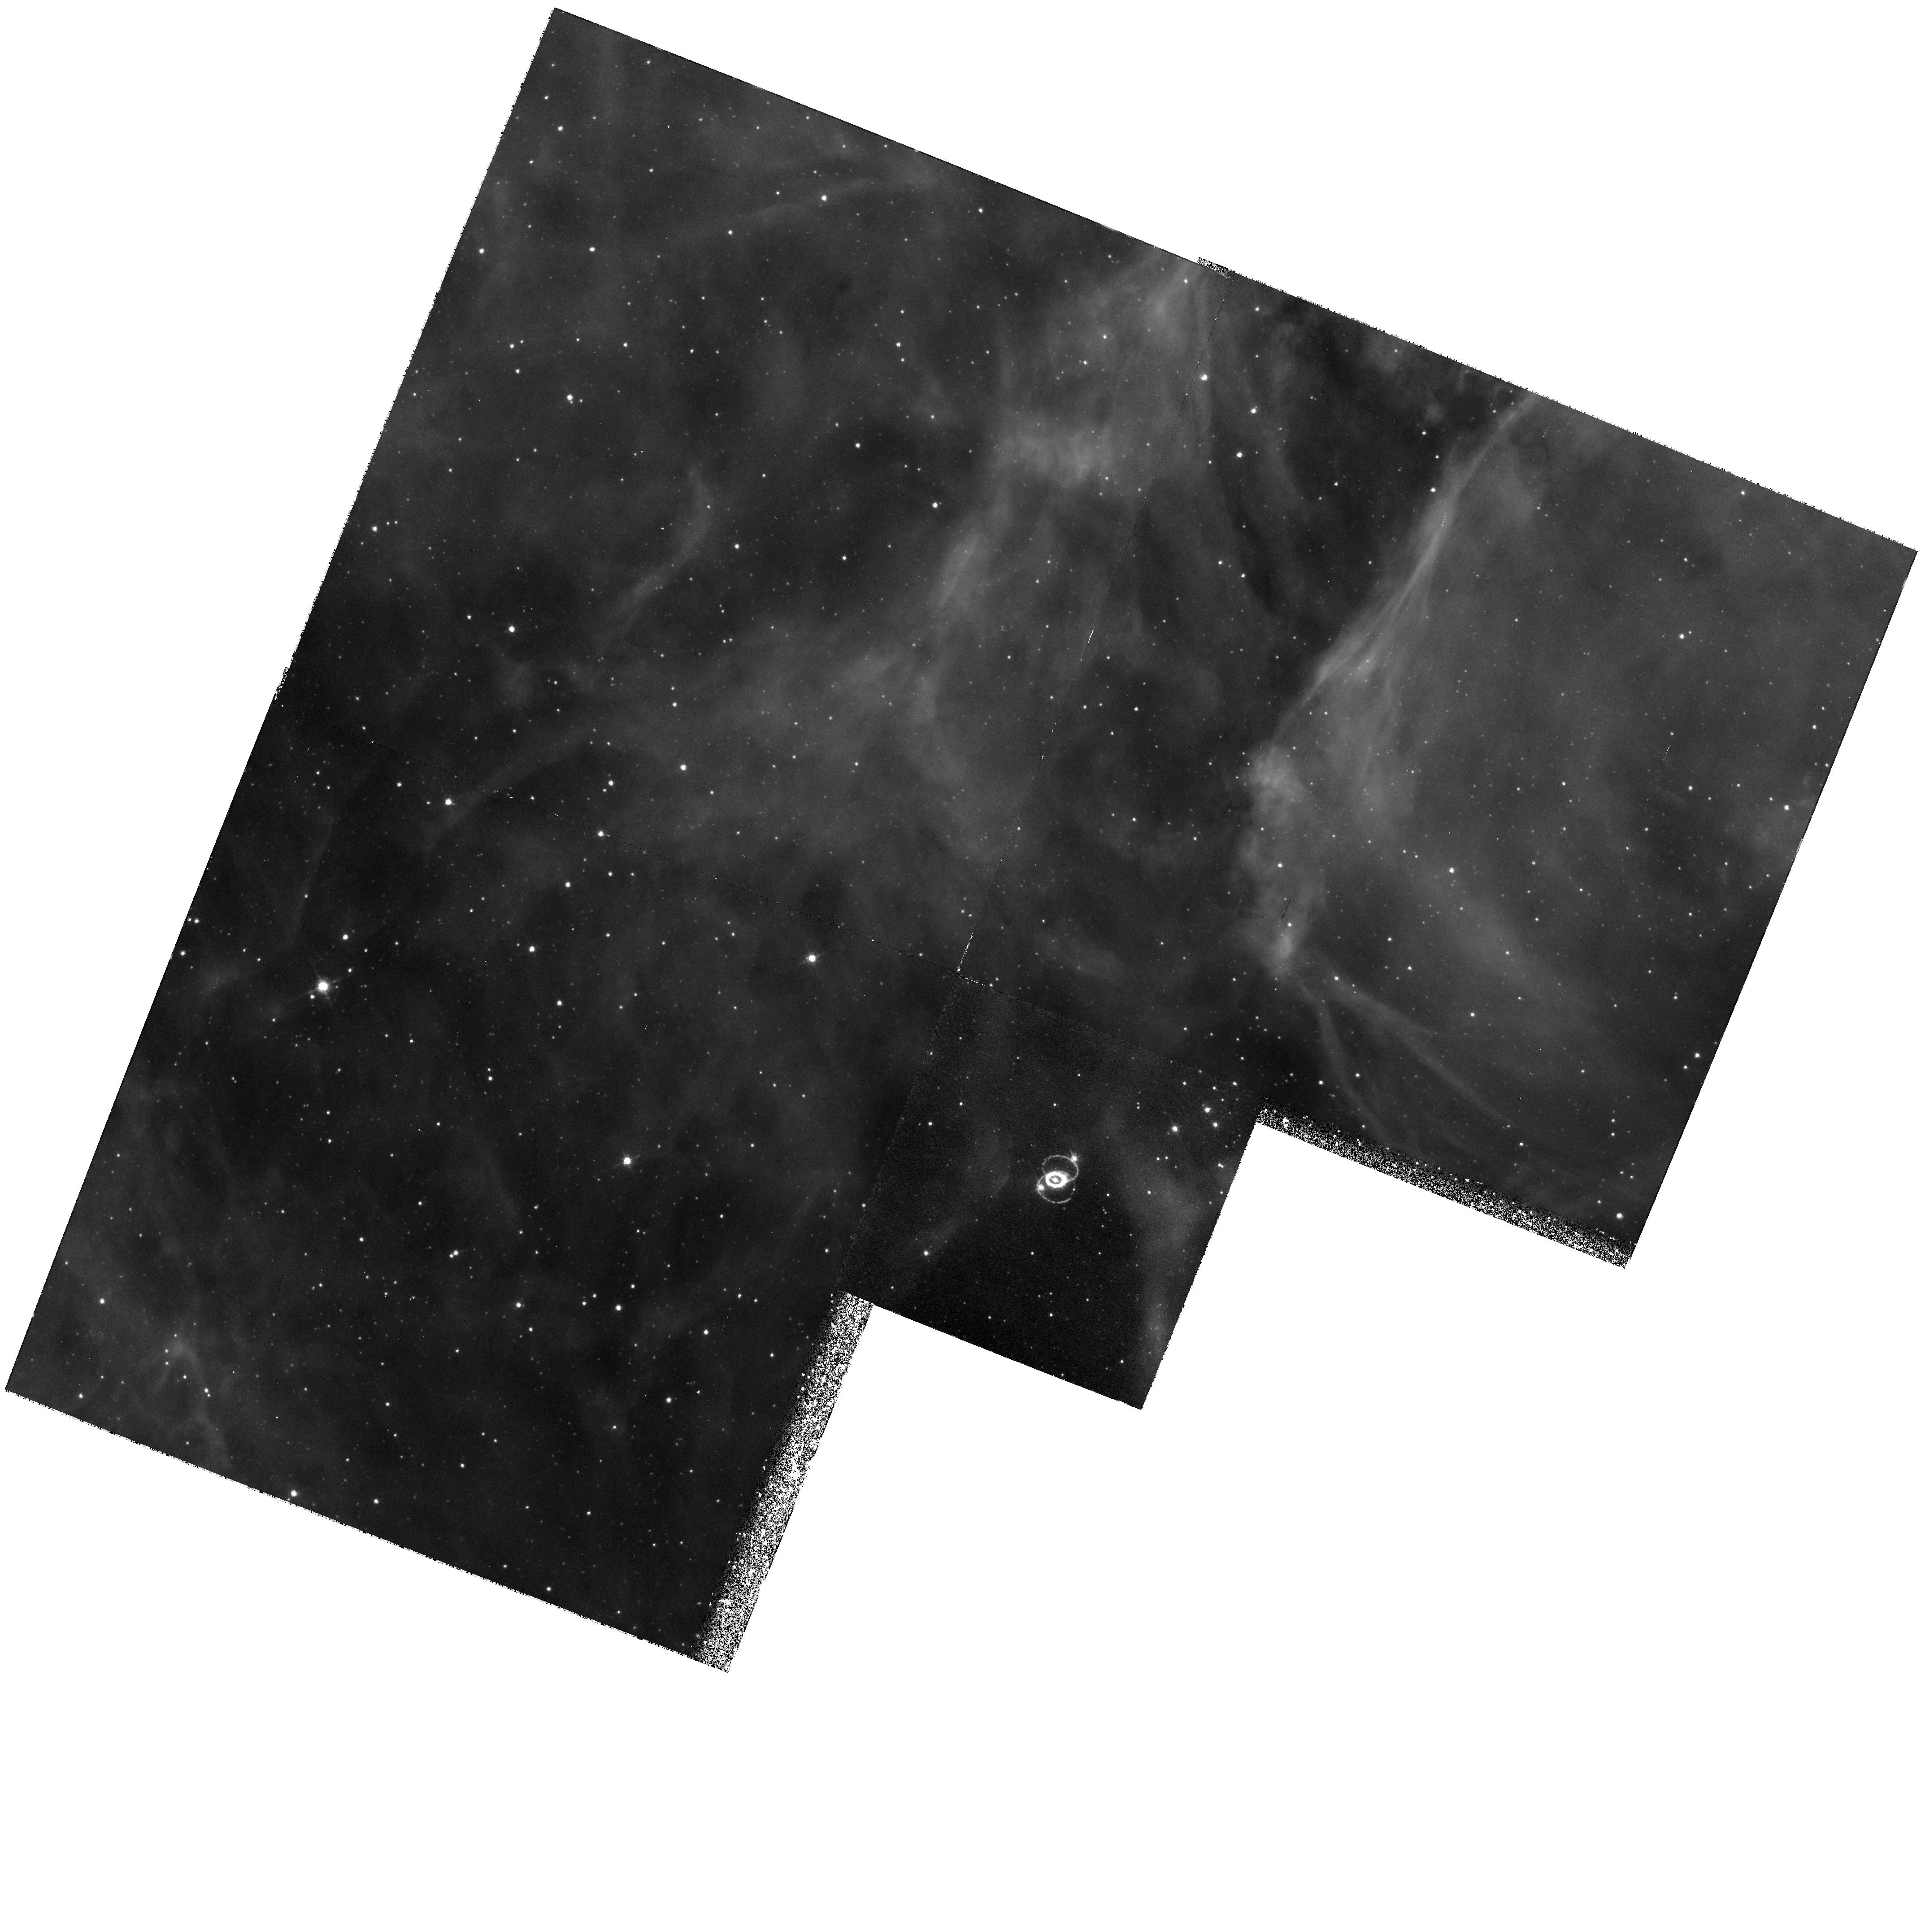
Target: LMC-SN1987A. Instrument: WFPC2/PC. Filter: F656N. Exposure: 1.6 h. Observation ID: hst_6437_03_wfpc2_pc_f656n_u3gh03

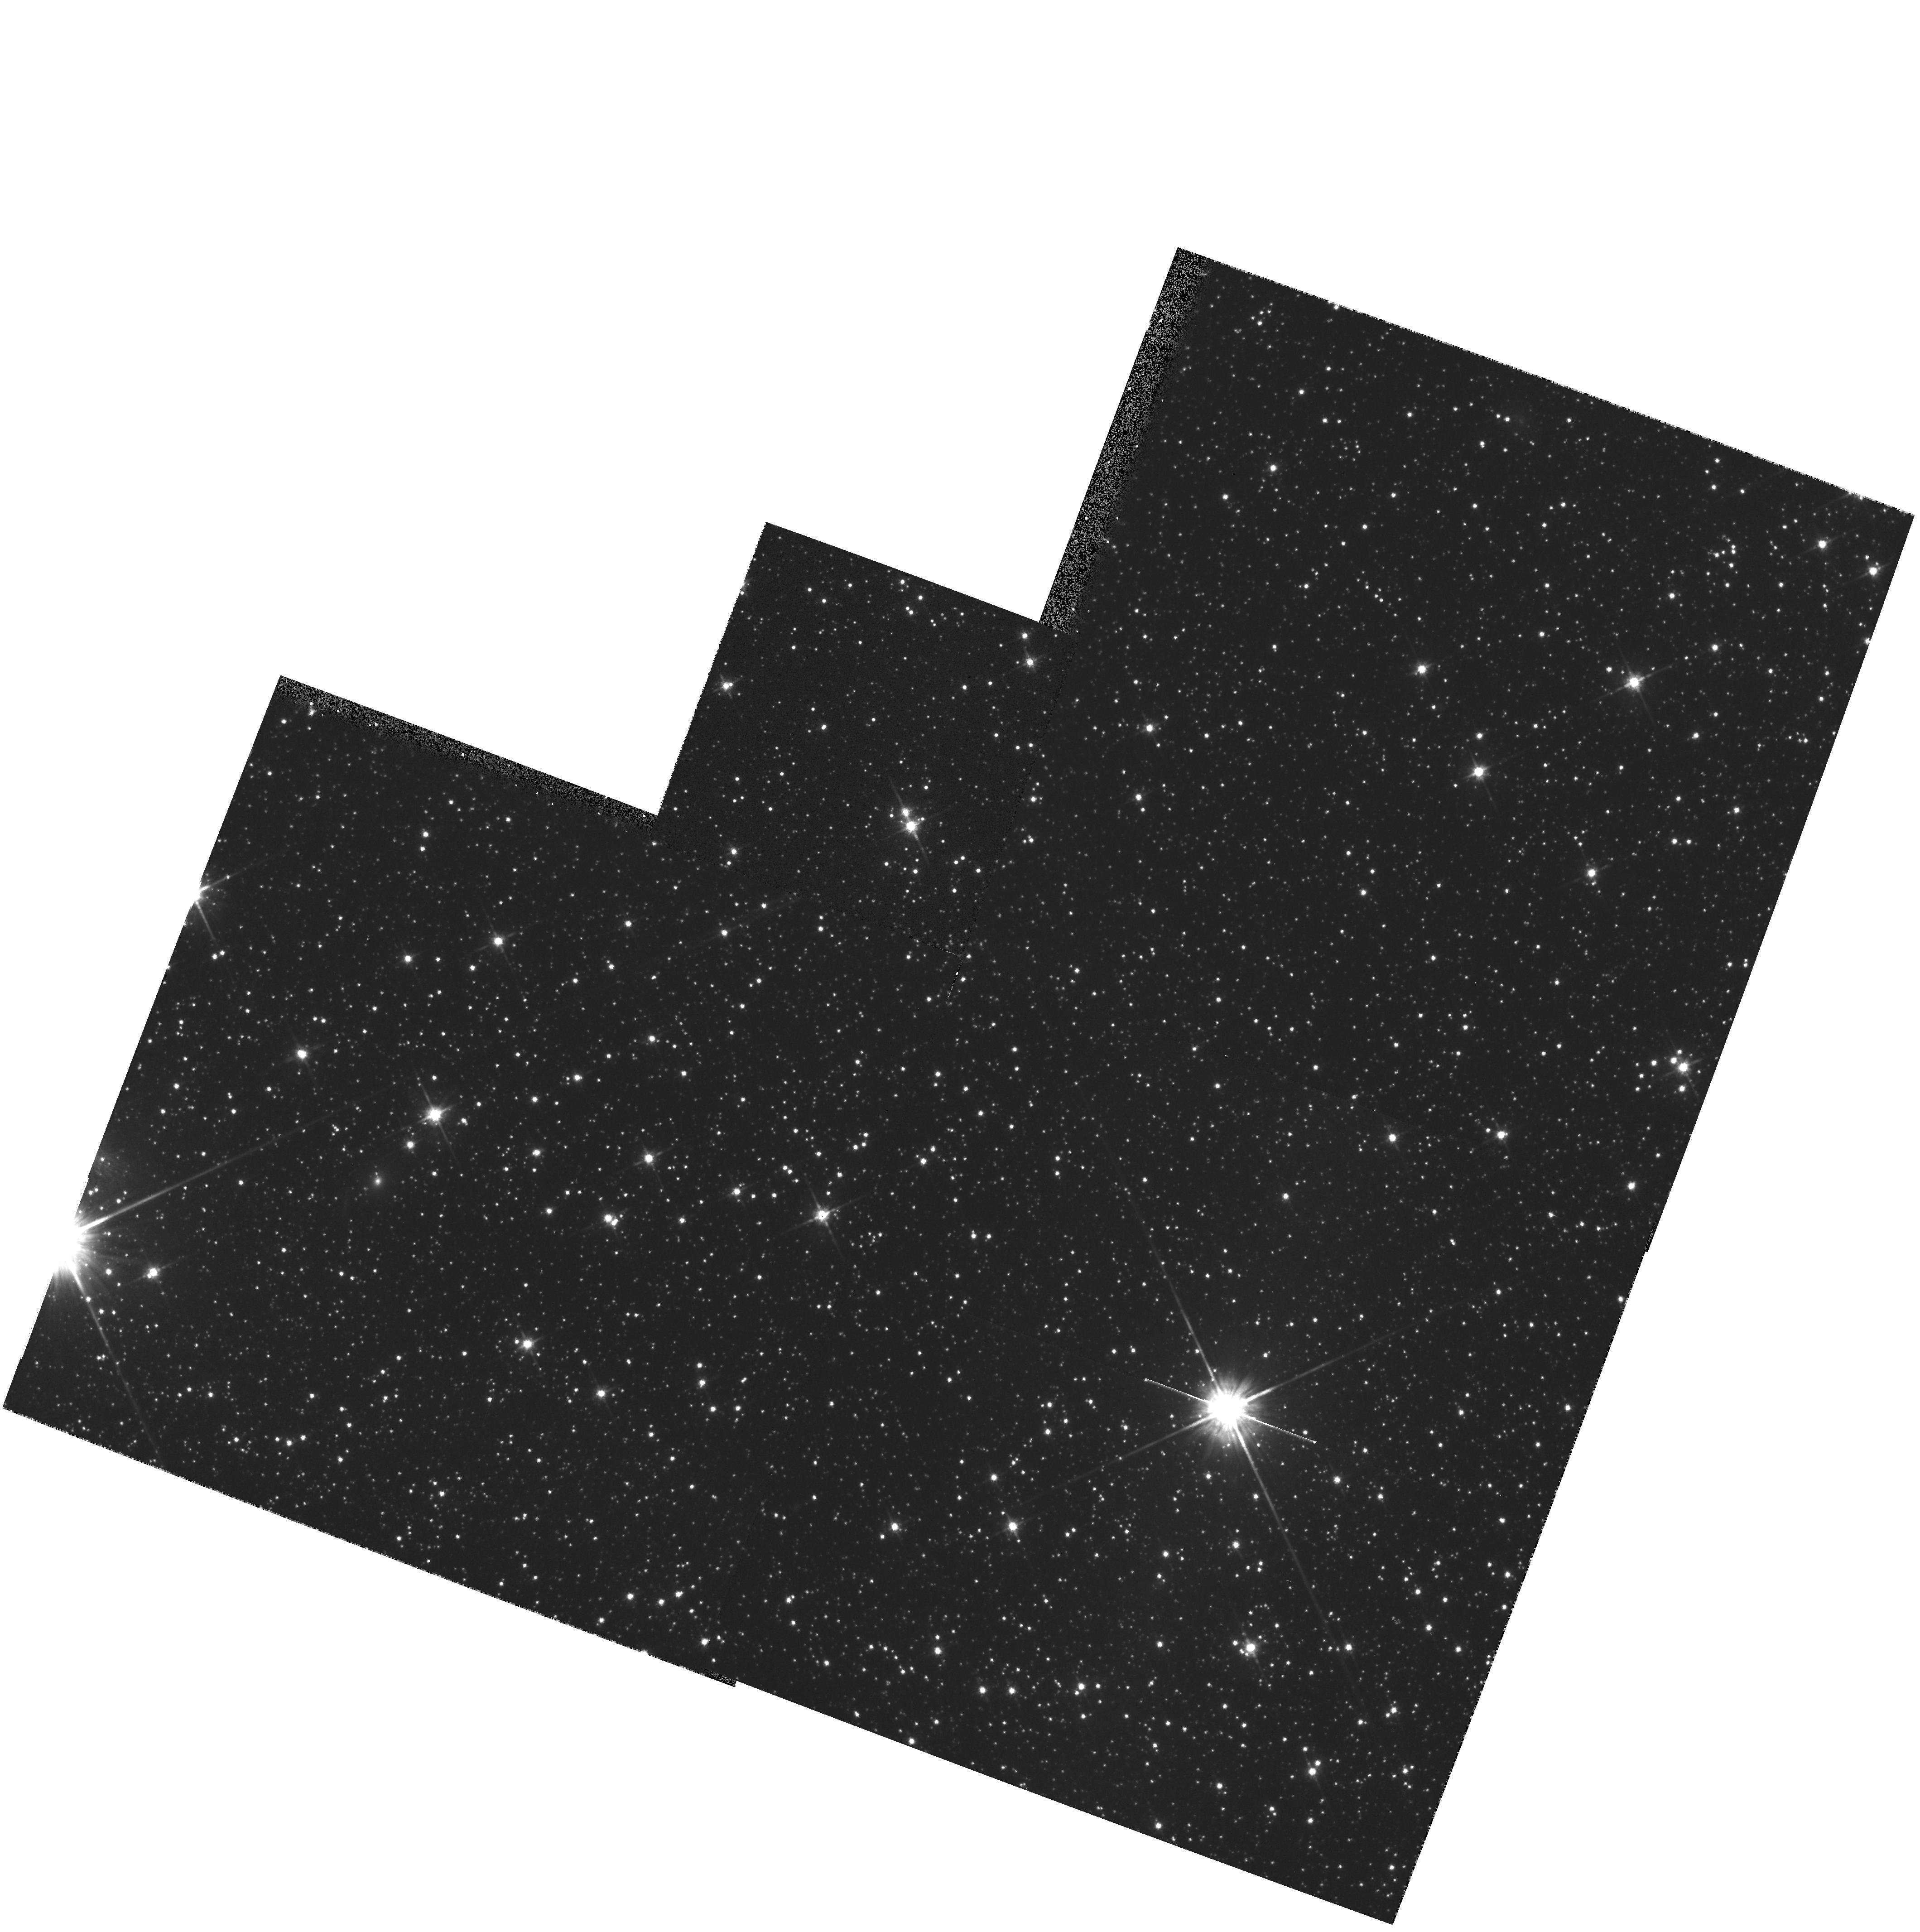
Target: LMC-PAR. Instrument: WFPC2/PC. Filter: F814W. Exposure: 9 min. Observation ID: hst_6437_01_wfpc2_pc_f814w_u3gh01

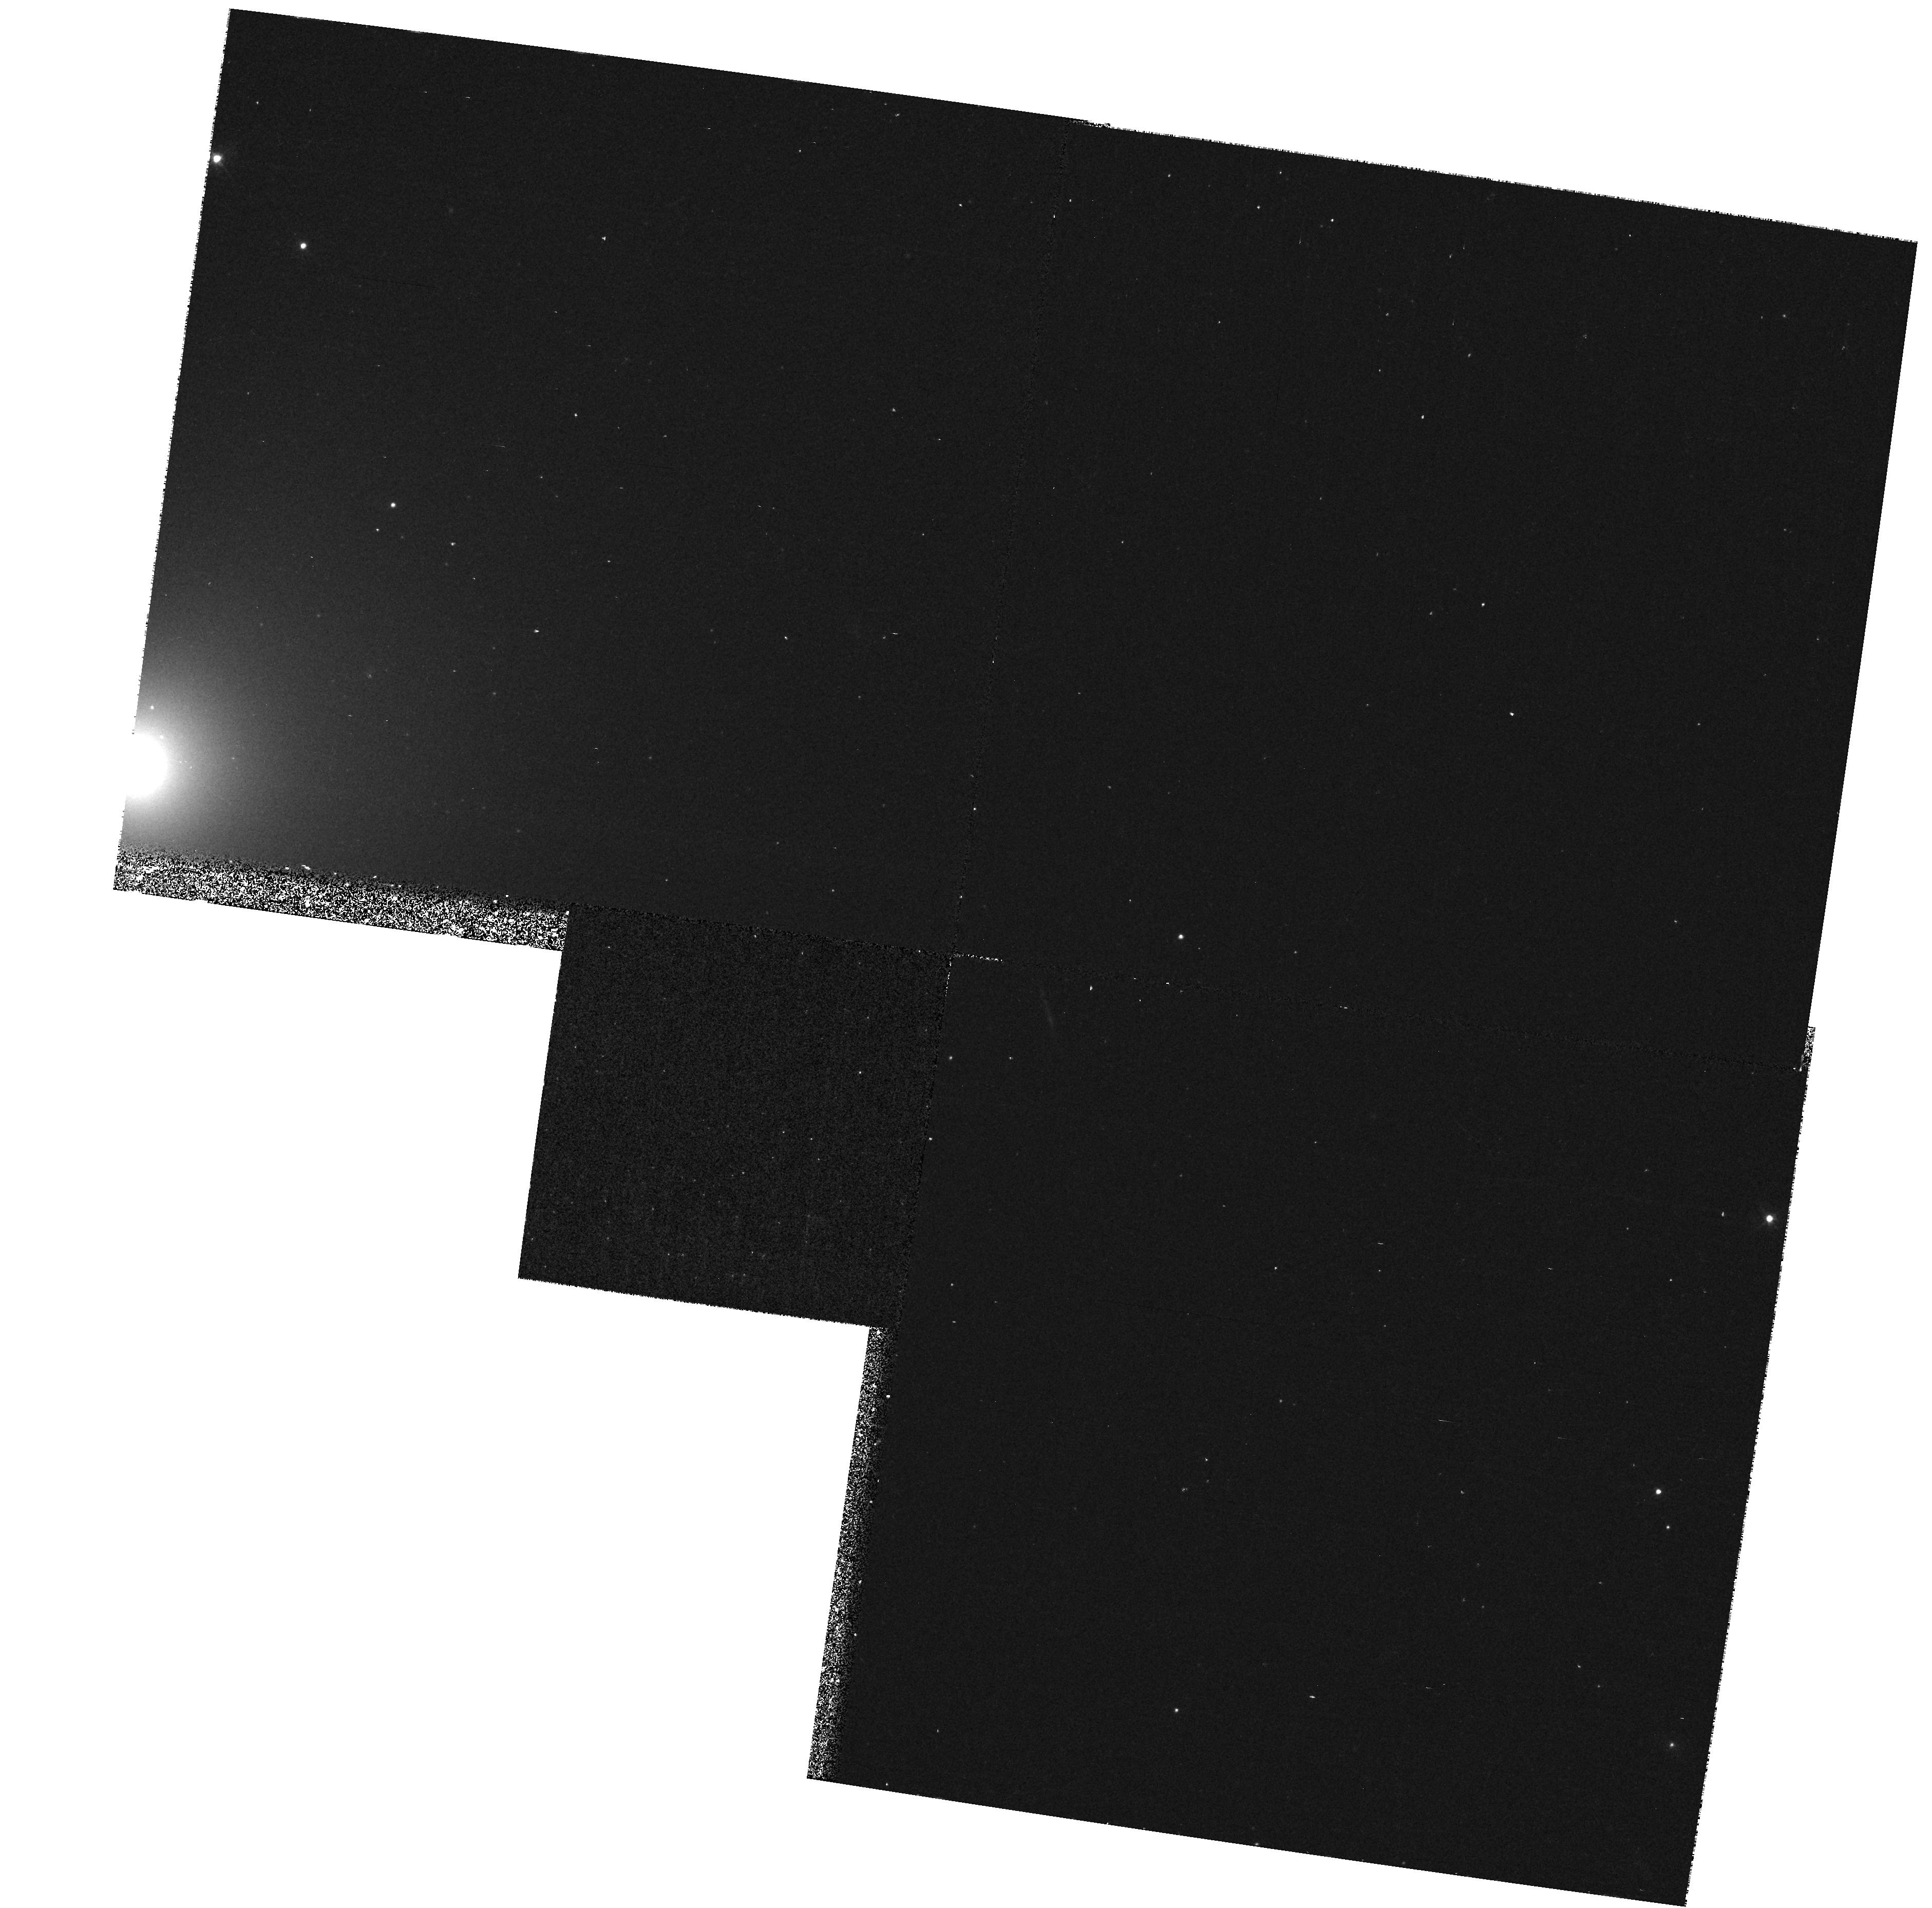
Target: SN1996X. Instrument: WFPC2/PC. Filter: F439W. Exposure: 23 min. Observation ID: hst_6437_08_wfpc2_pc_f439w_u3gh08

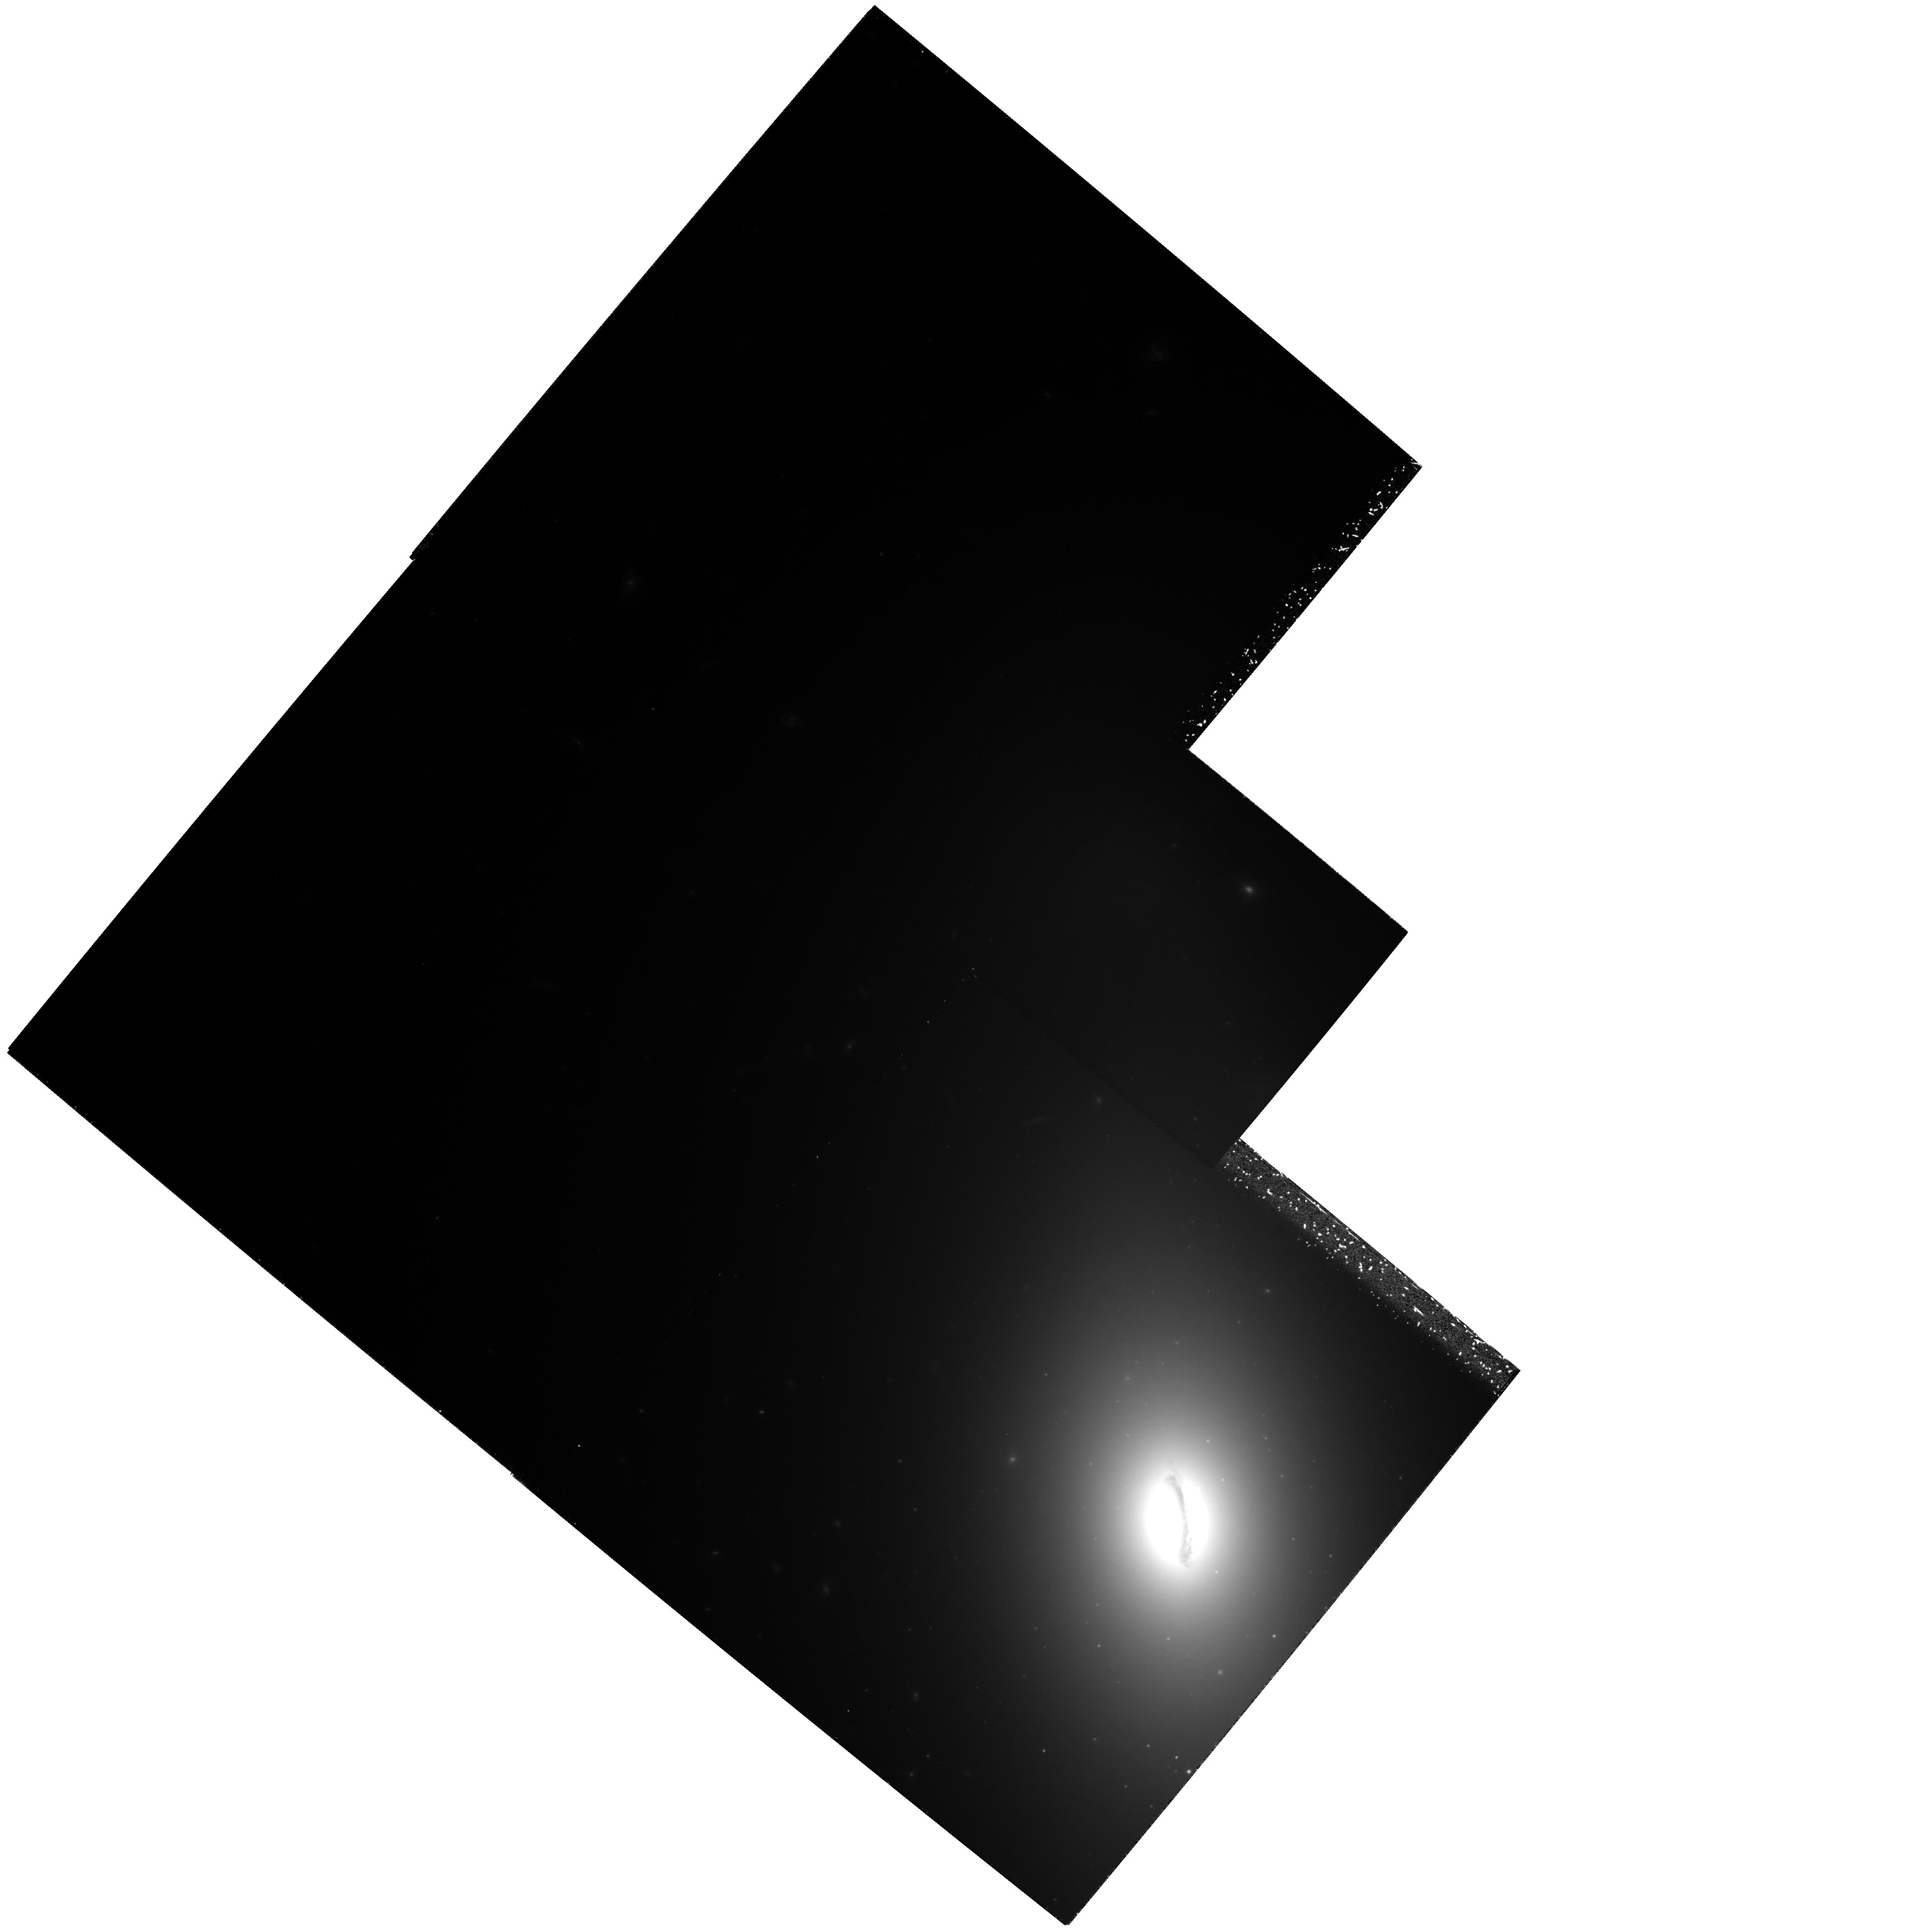
Target: SN-1992A. Instrument: WFPC2/PC. Filter: F555W. Exposure: 2.1 h. Observation ID: hst_6437_07_wfpc2_pc_f555w_u3gh07

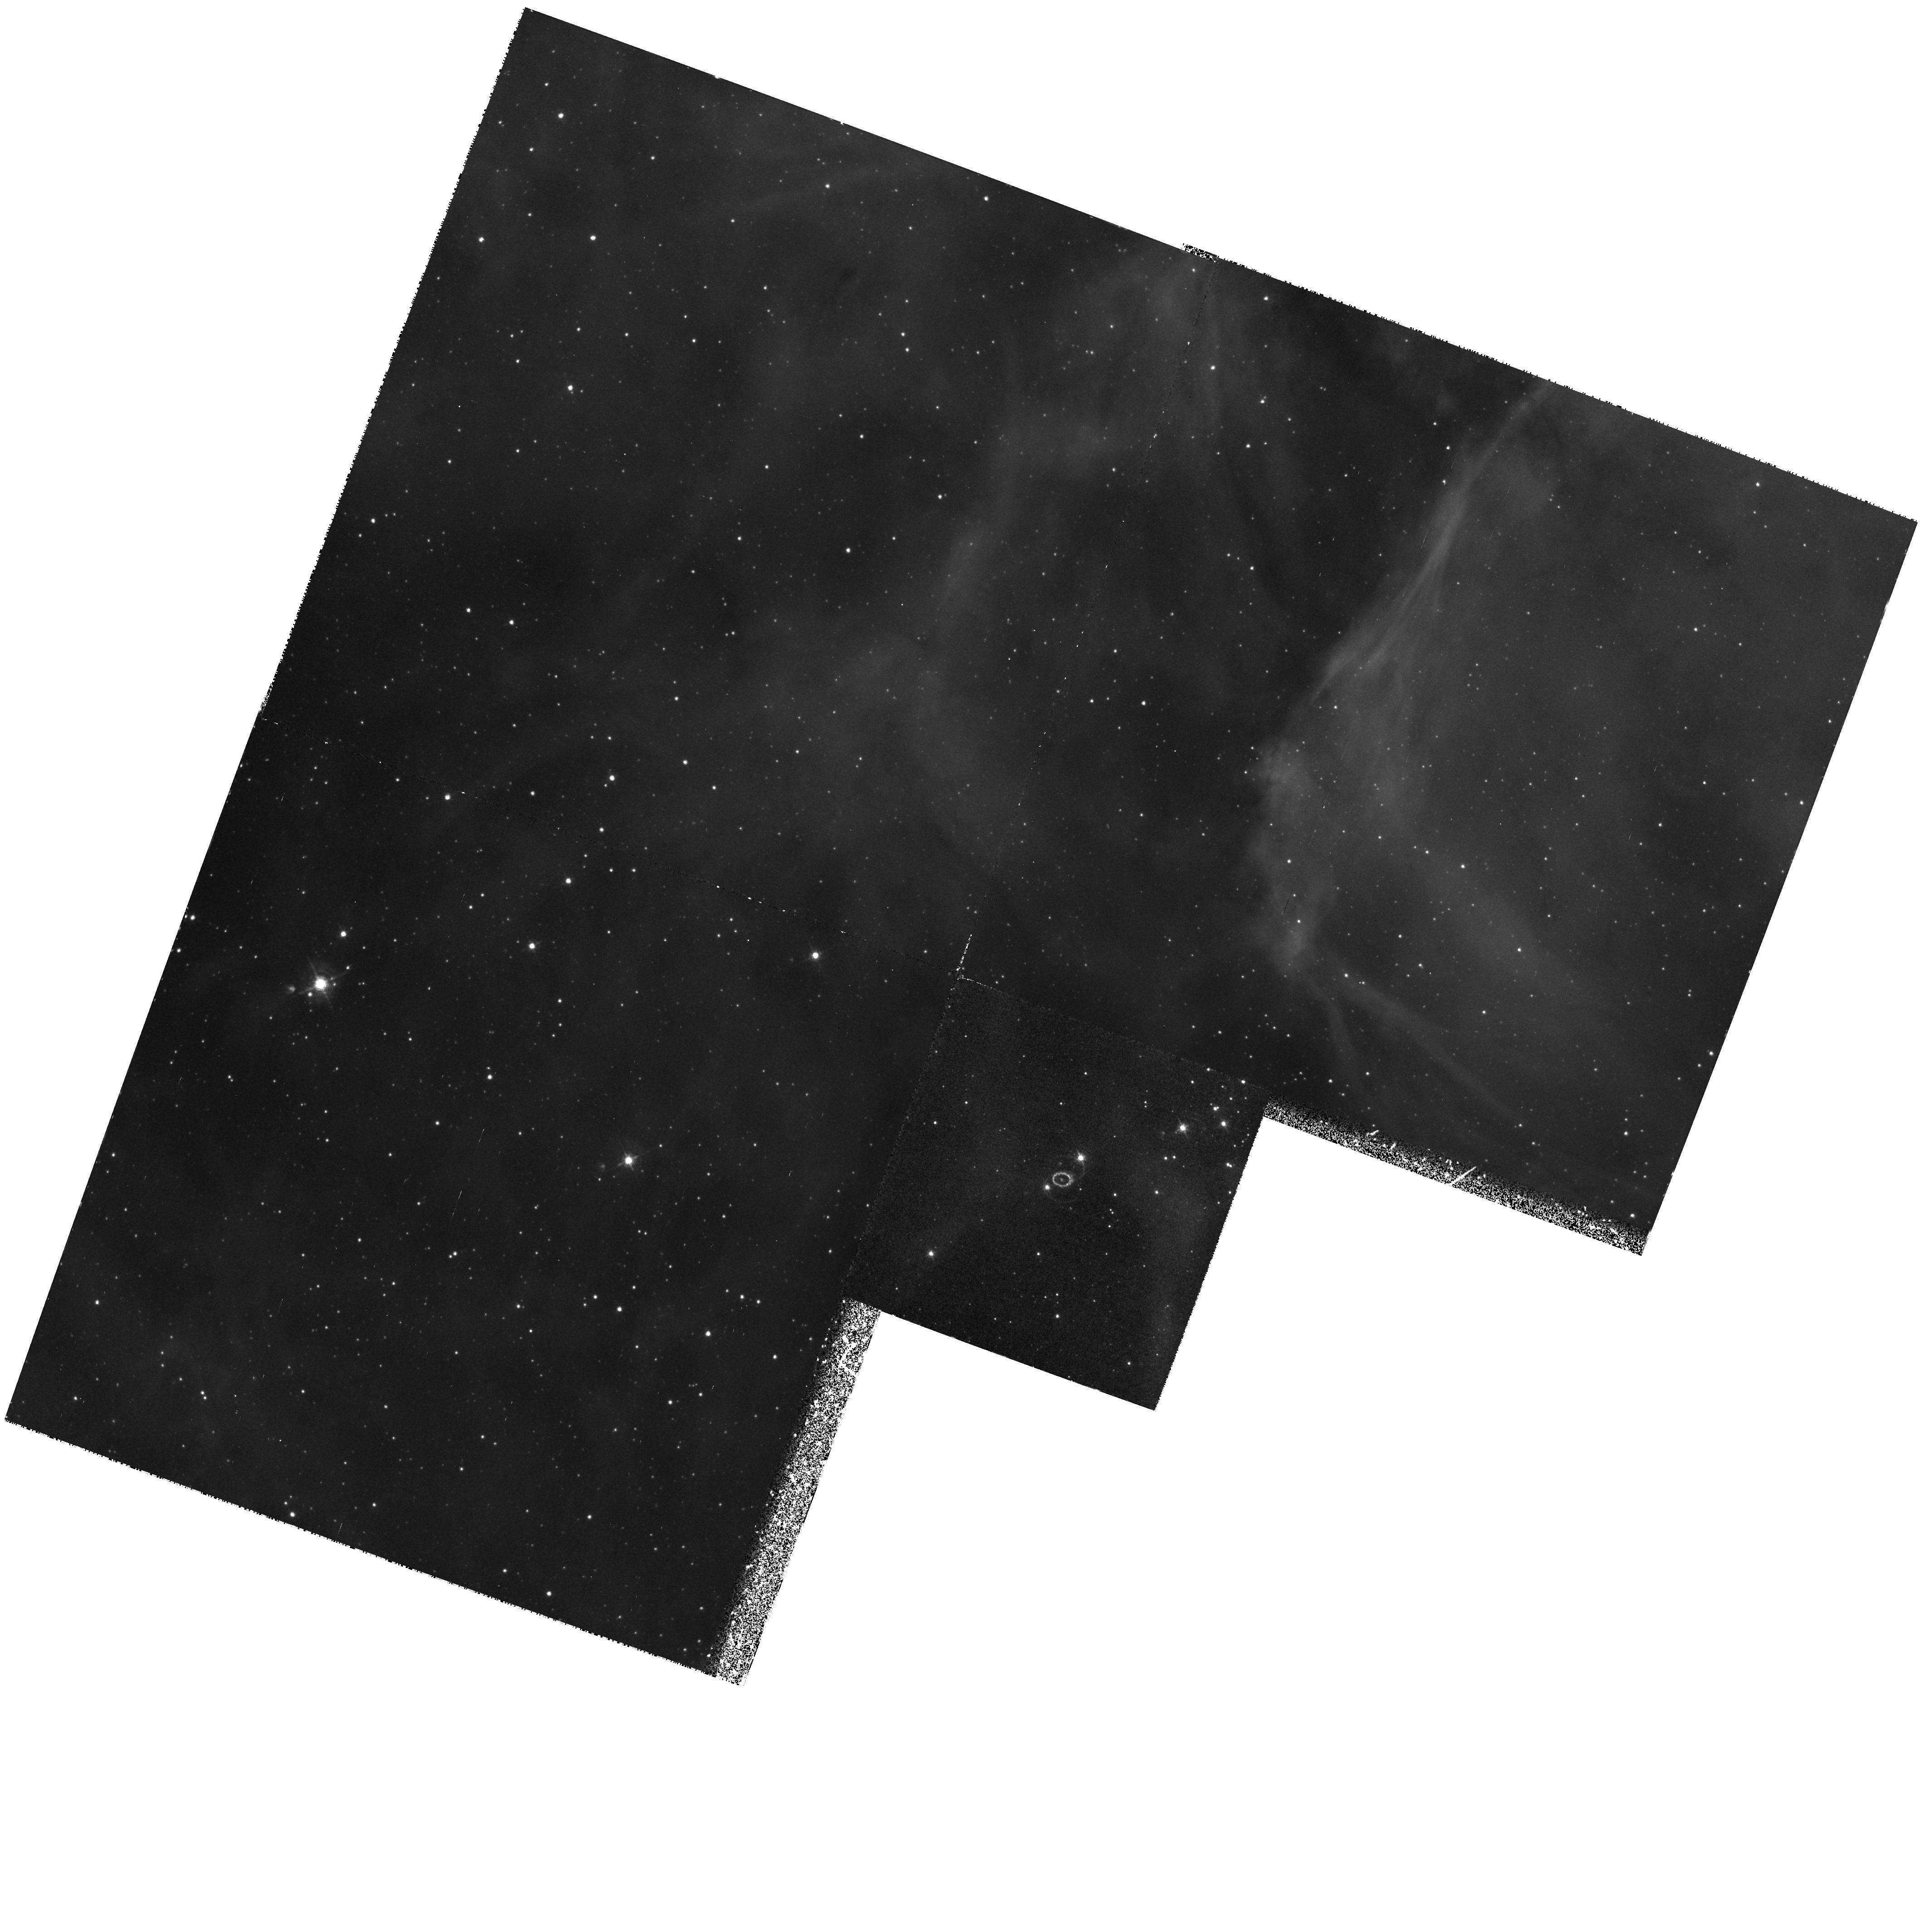
Target: LMC-SN1987A. Instrument: WFPC2/PC. Filter: F502N. Exposure: 2.3 h. Observation ID: hst_6437_06_wfpc2_pc_f502n_u3gh06

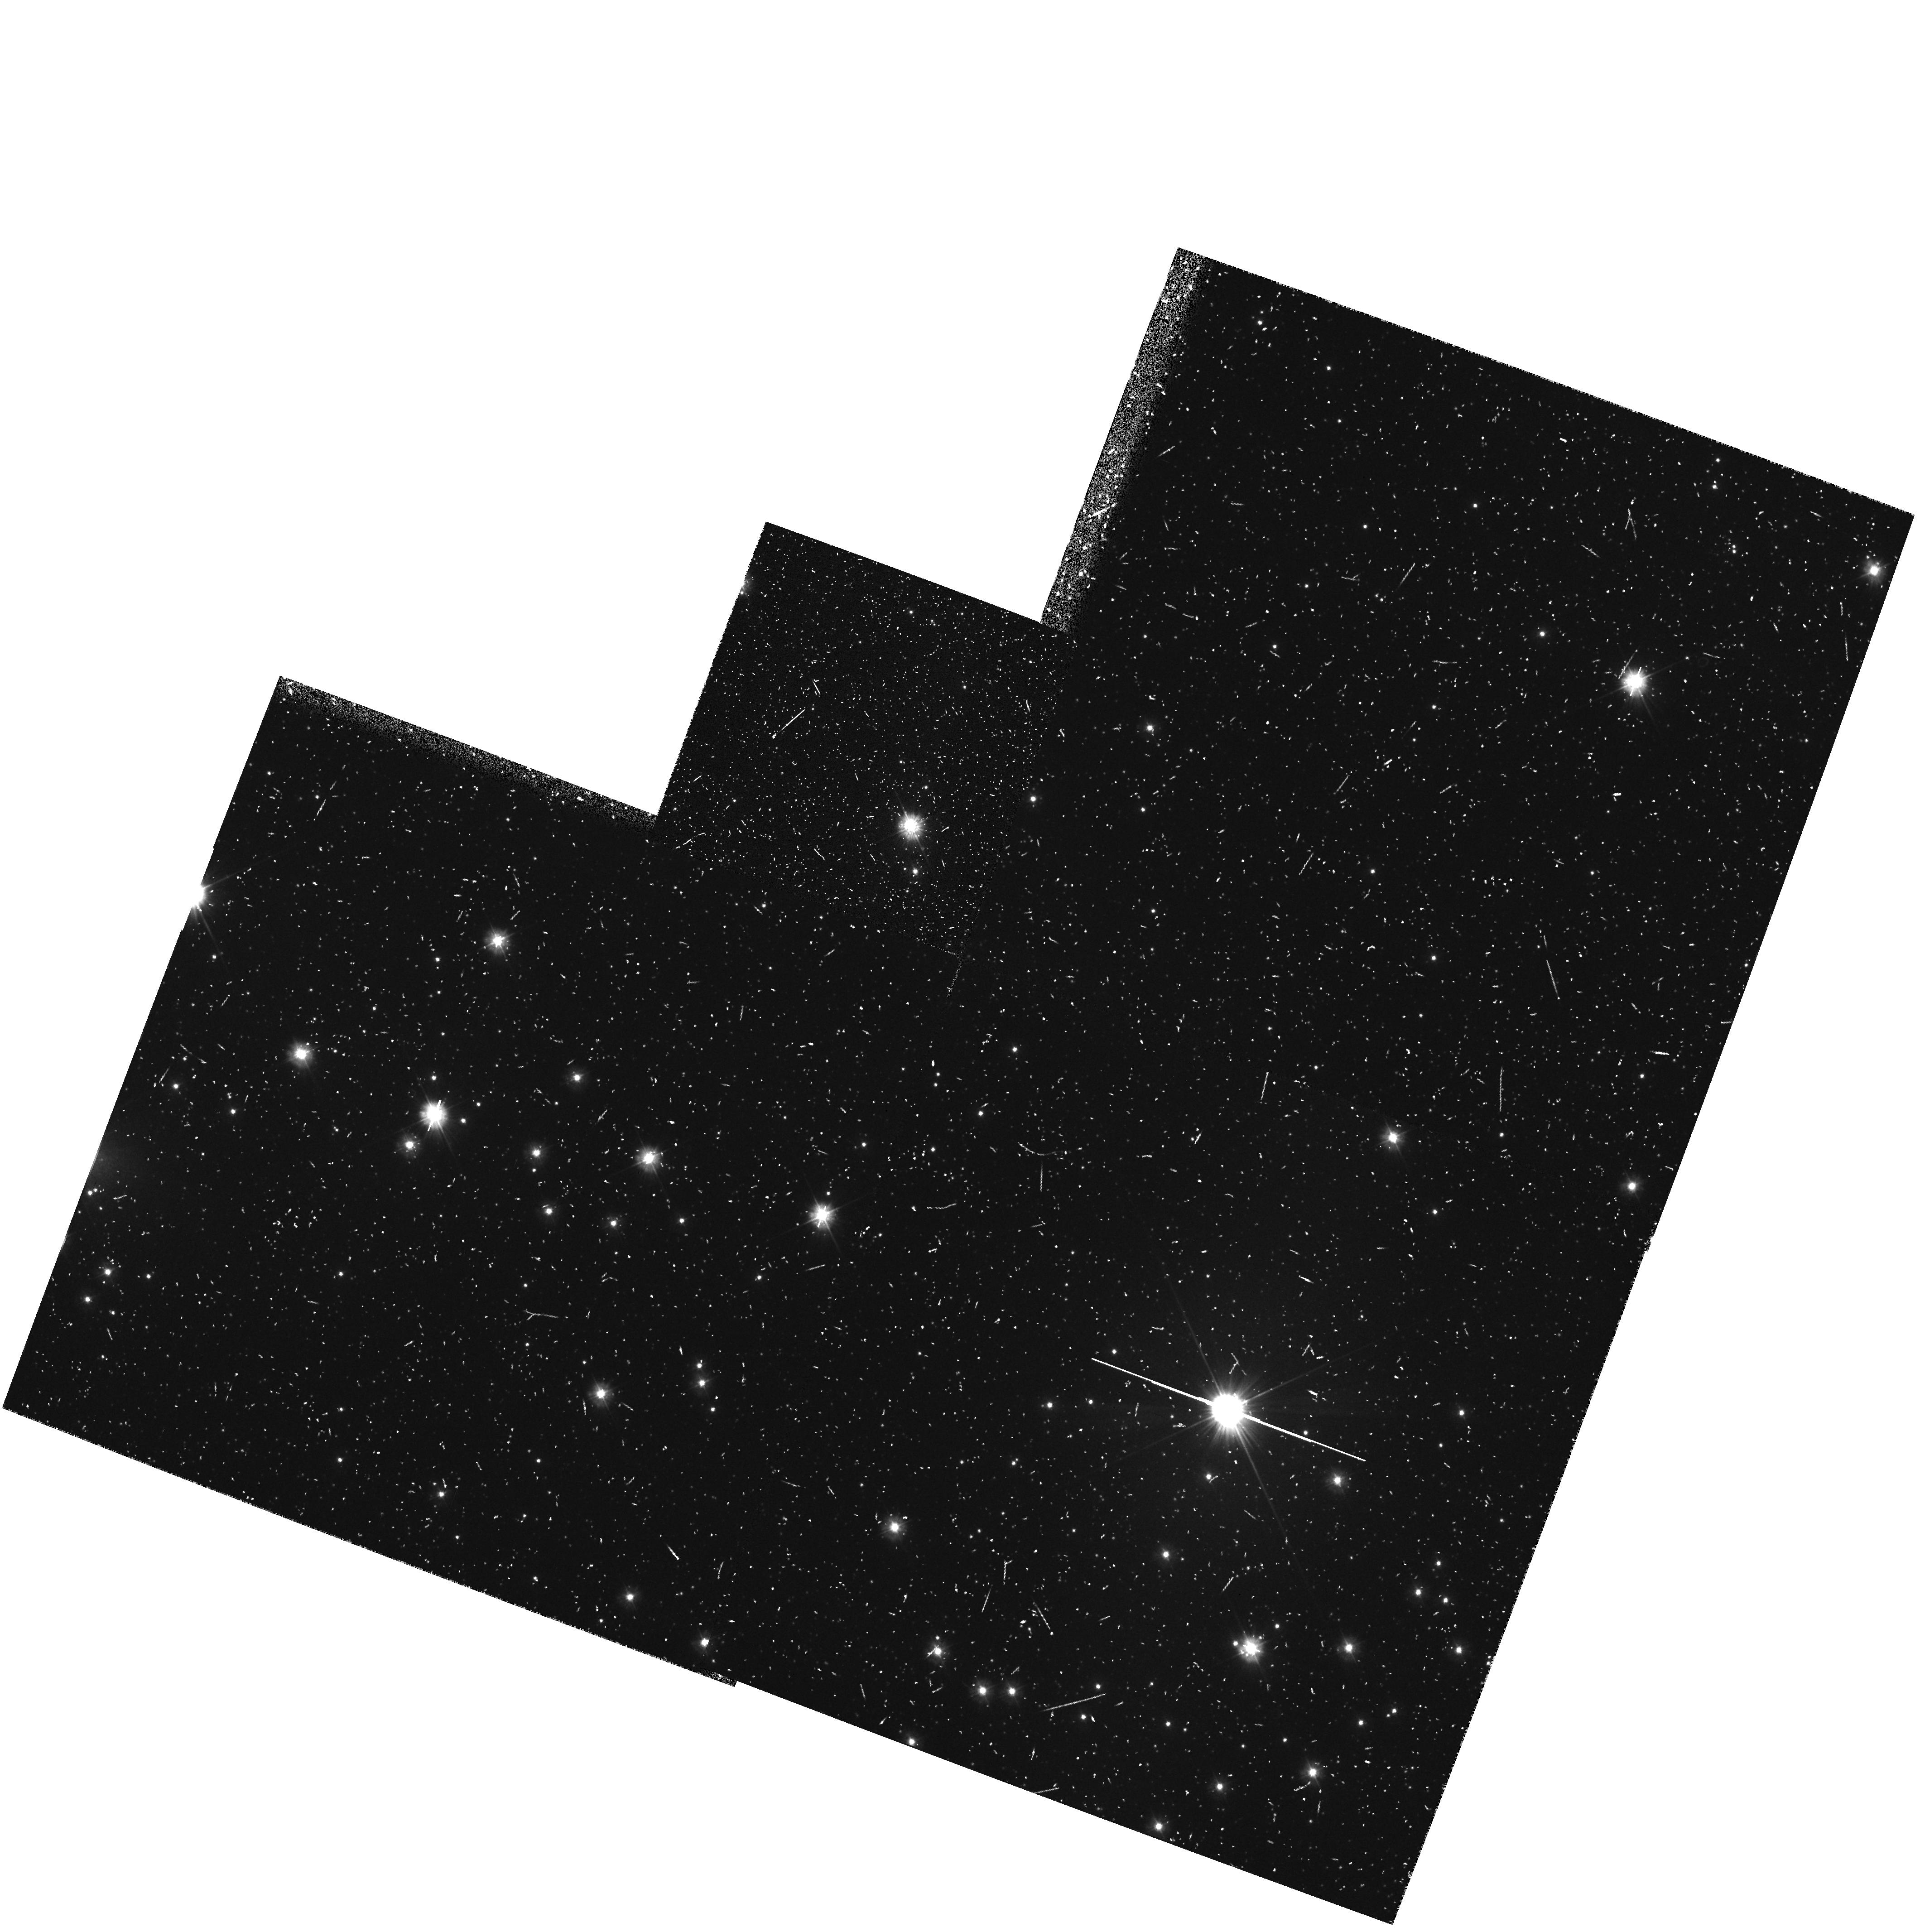
Target: LMC-PAR. Instrument: WFPC2/PC. Filter: F300W. Exposure: 20 min. Observation ID: hst_6437_01_wfpc2_pc_f300w_u3gh01

SINS: Supernova INtensive Study - Cycle 6 (PI: Kirshner, Robert P.)

This is a continuation of our large, long-term project on supernovae, approved by the Cycle 4 TAC for Cycles 5 and 6. Supernovae create the chemical history of the Universe, energize the interstellar gas, and are central to efforts to measure the extragalactic distance scale. Our approach is intensive study of a few objects, such as SN 1987A, SN 1992A, SN 1993J in M81, and SN 1994I in M51, a Cycle 5 discovery, and a bright, new supernova to be discovered during Cycle 6. Our SN 1987A observations include images and spectra of the debris and the circumstellar rings. In our target-of-opportunity studies, we have used HST effectively to obtain unique UV spectra and images of supernovae in nearby galaxies. In Cycle 6 we will observe the continuing evolution of SN 1987A as radioactivity powers the expanding, resolved debris and as the inner and outer rings glow from recombination. Our Cycle 6 program will scrutinize the very late-time emission from three objects observed near maximum light: SN 1992A, SN 1993J, and our Cycle 5 target. Our most adventurous observation is the prompt study of a newly-discovered supernova during Cycle 6. We have not yet observed a classic SN II, or a member of the SN Ib class, two types which promise to be most interesting in the UV.